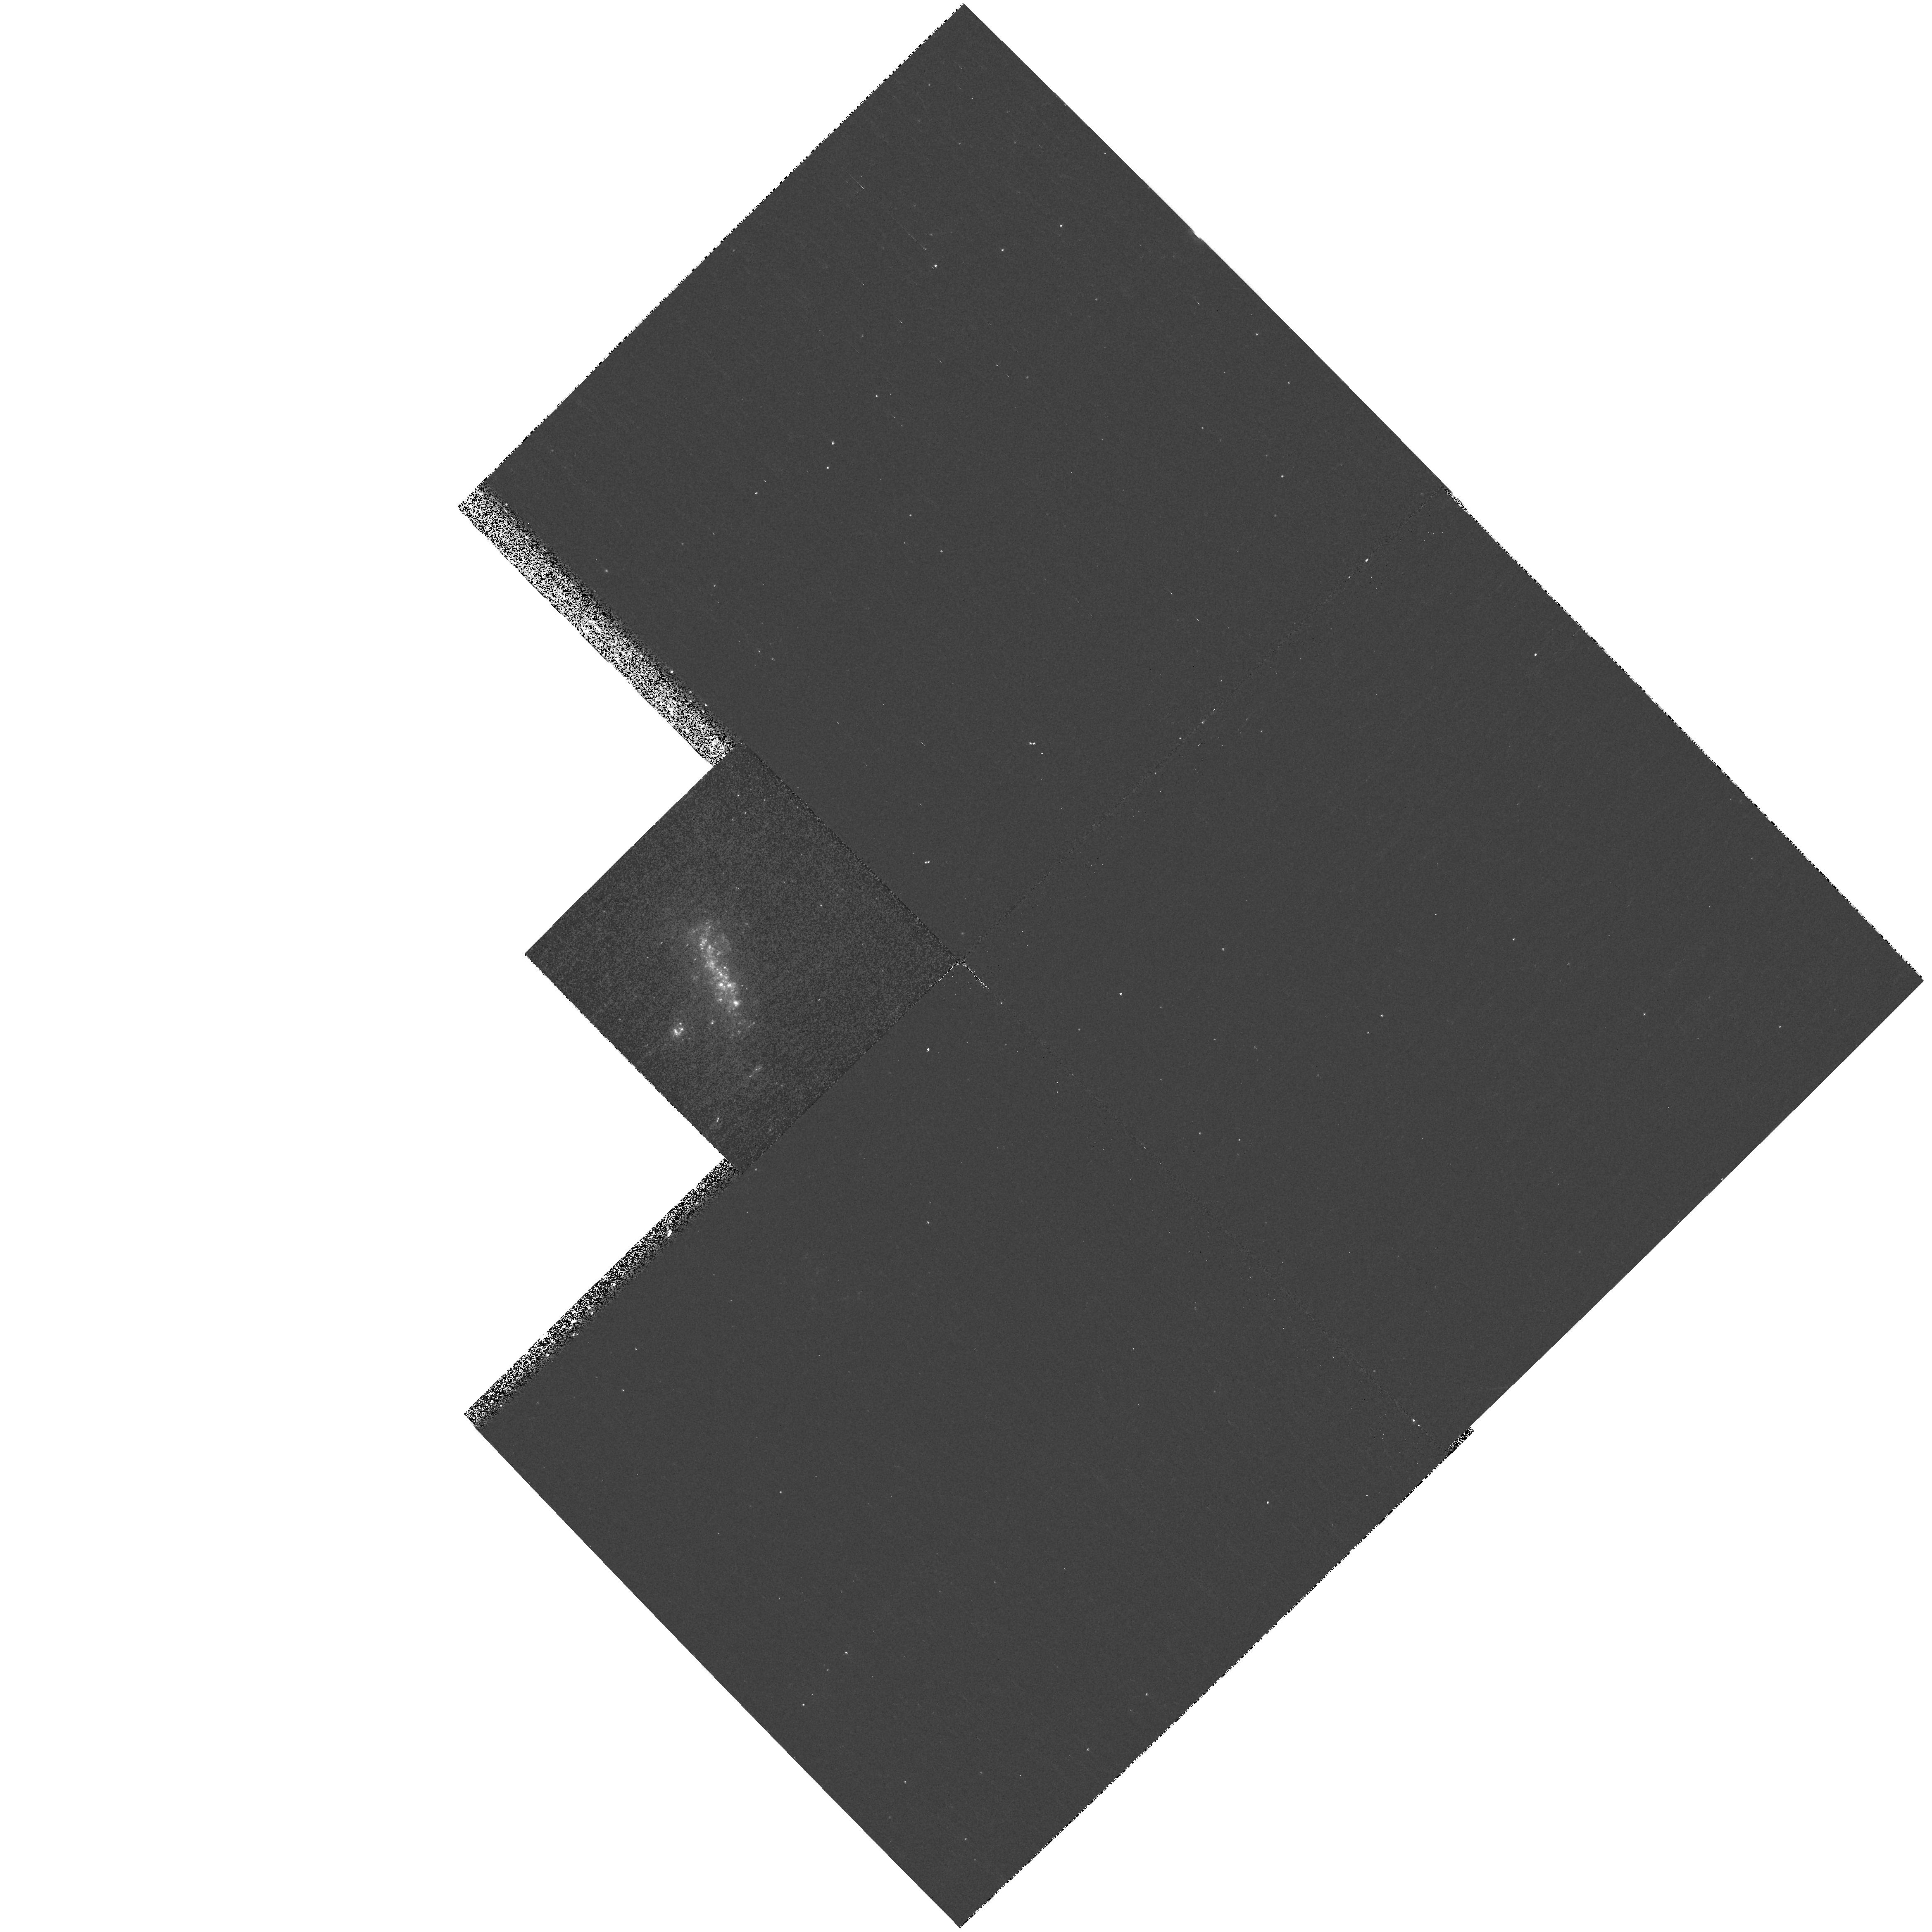
Target: NGC1036. Instrument: WFPC2/PC. Filter: F300W. Exposure: 17 min. Observation ID: hst_8632_11_wfpc2_pc_f300w_u67g11

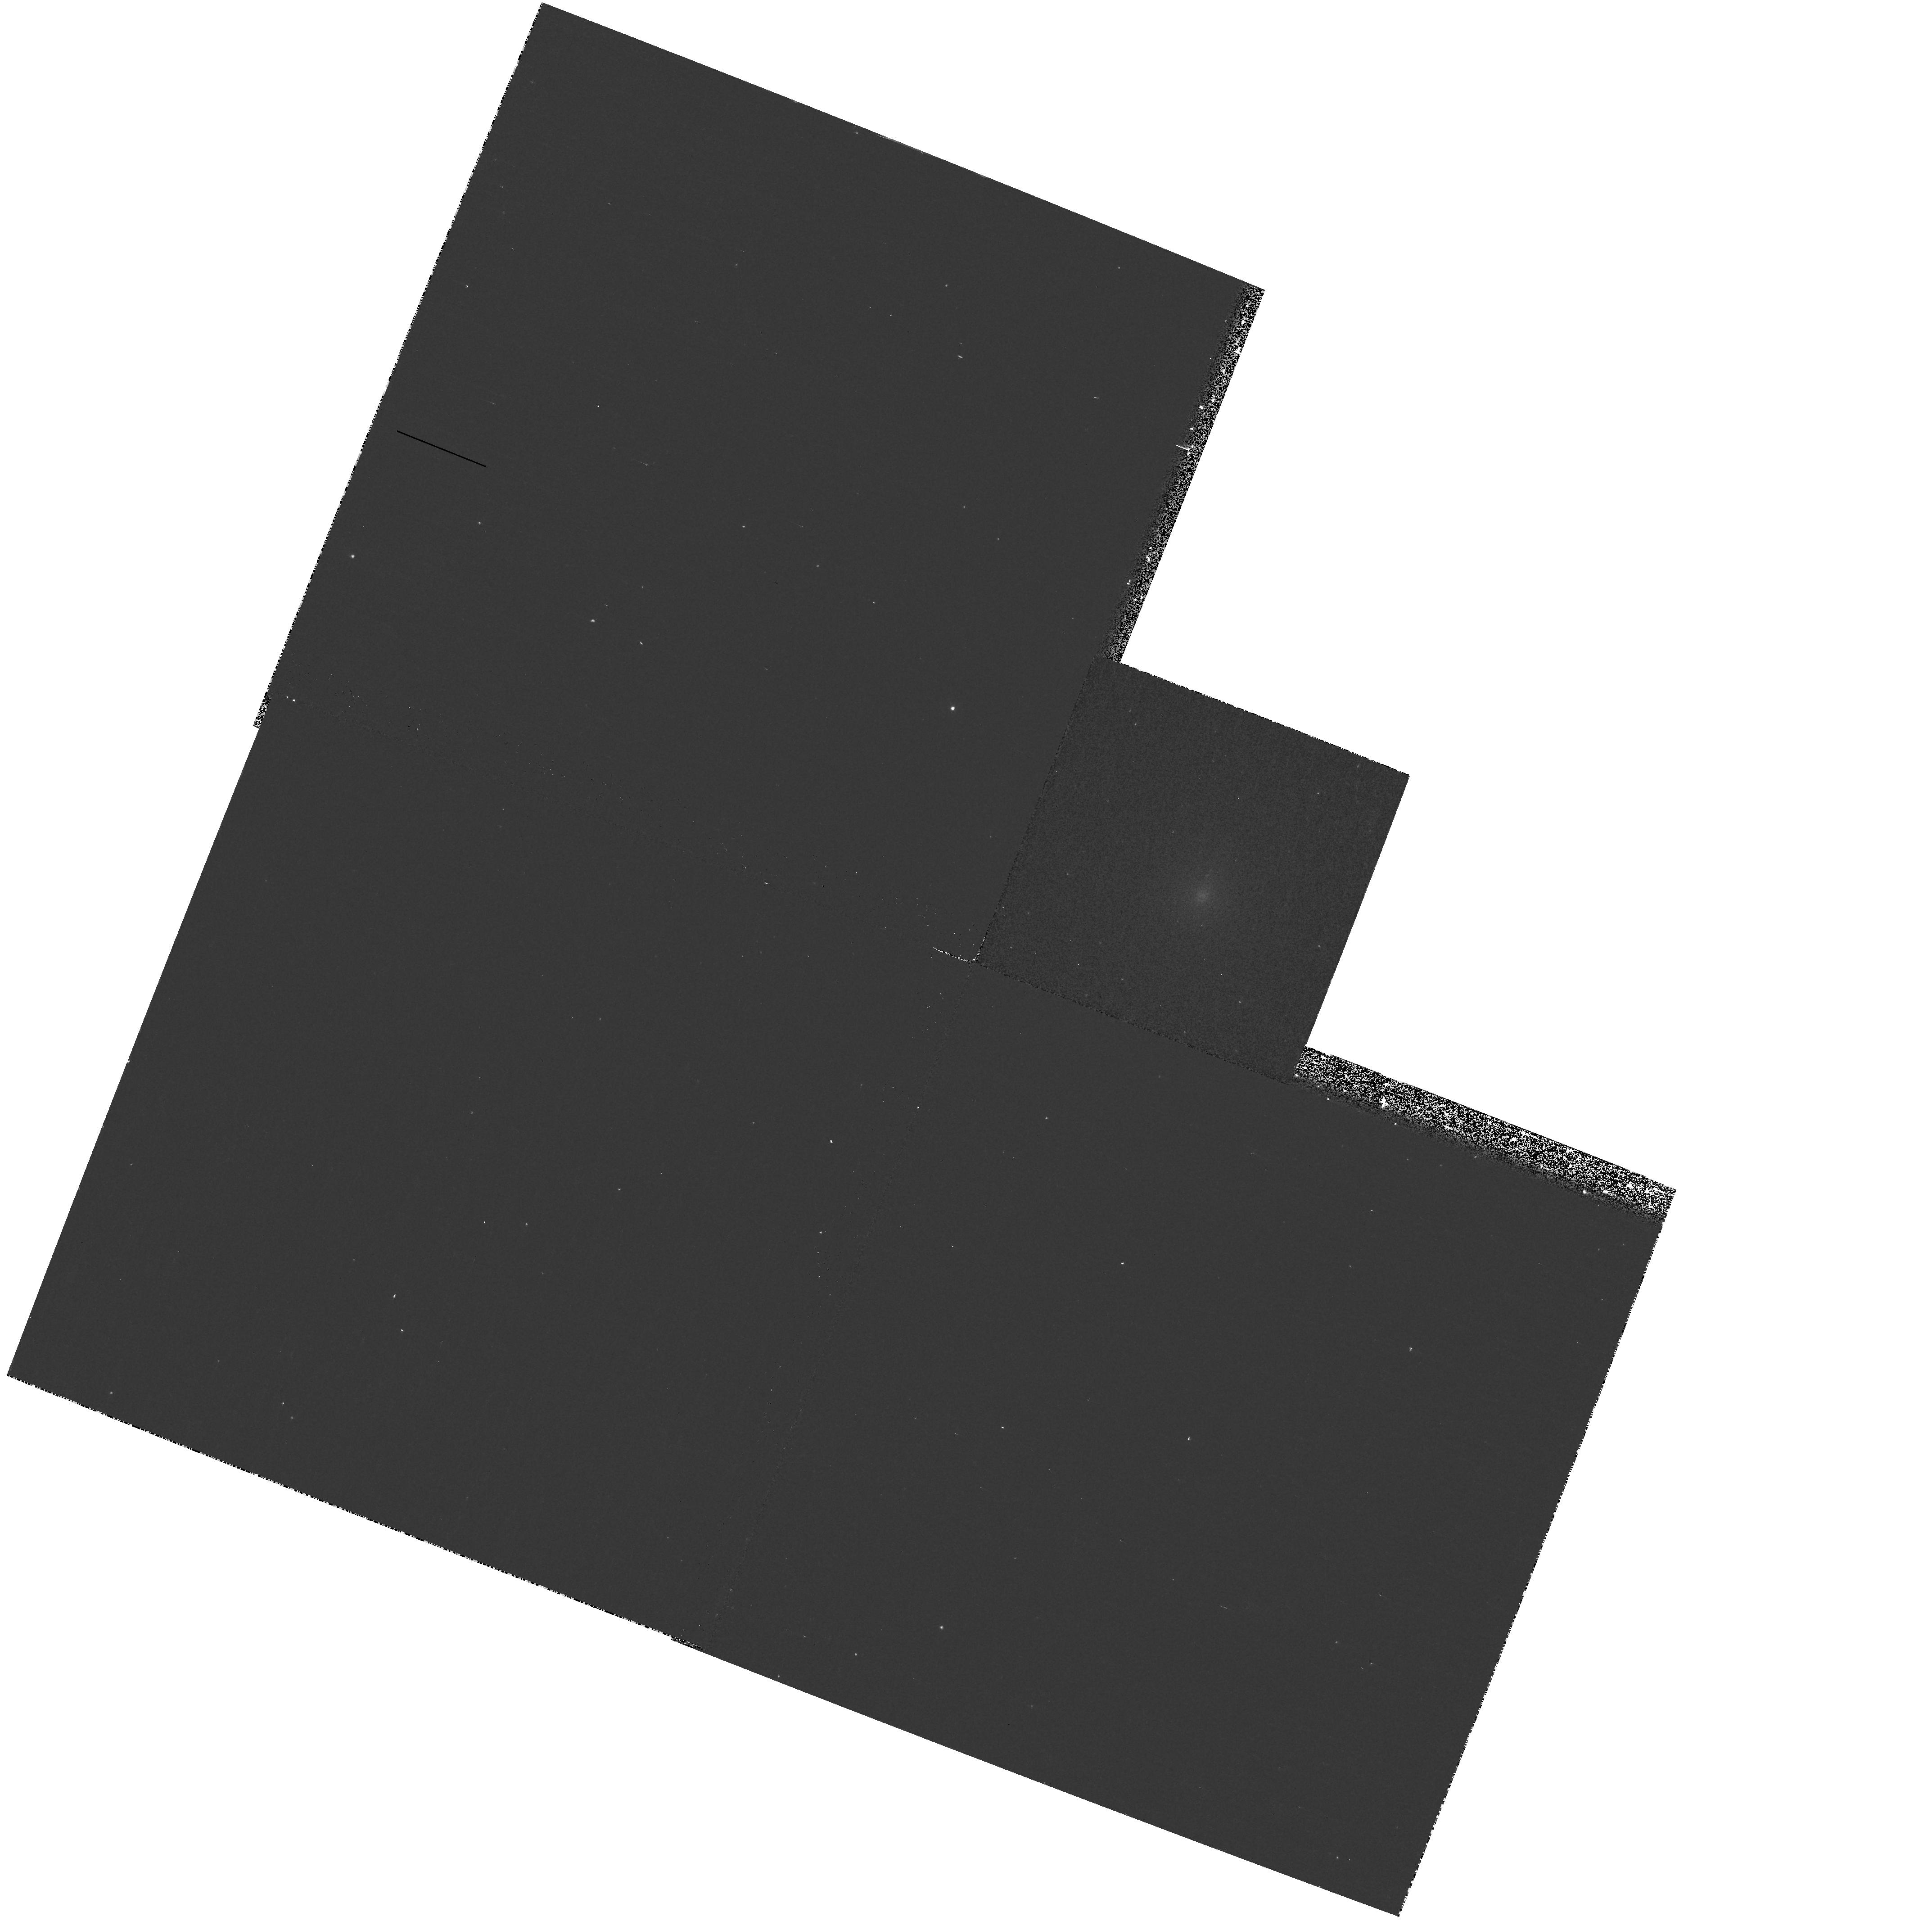
Target: NGC5638. Instrument: WFPC2/PC. Filter: F300W. Exposure: 17 min. Observation ID: hst_8632_95_wfpc2_pc_f300w_u67g95

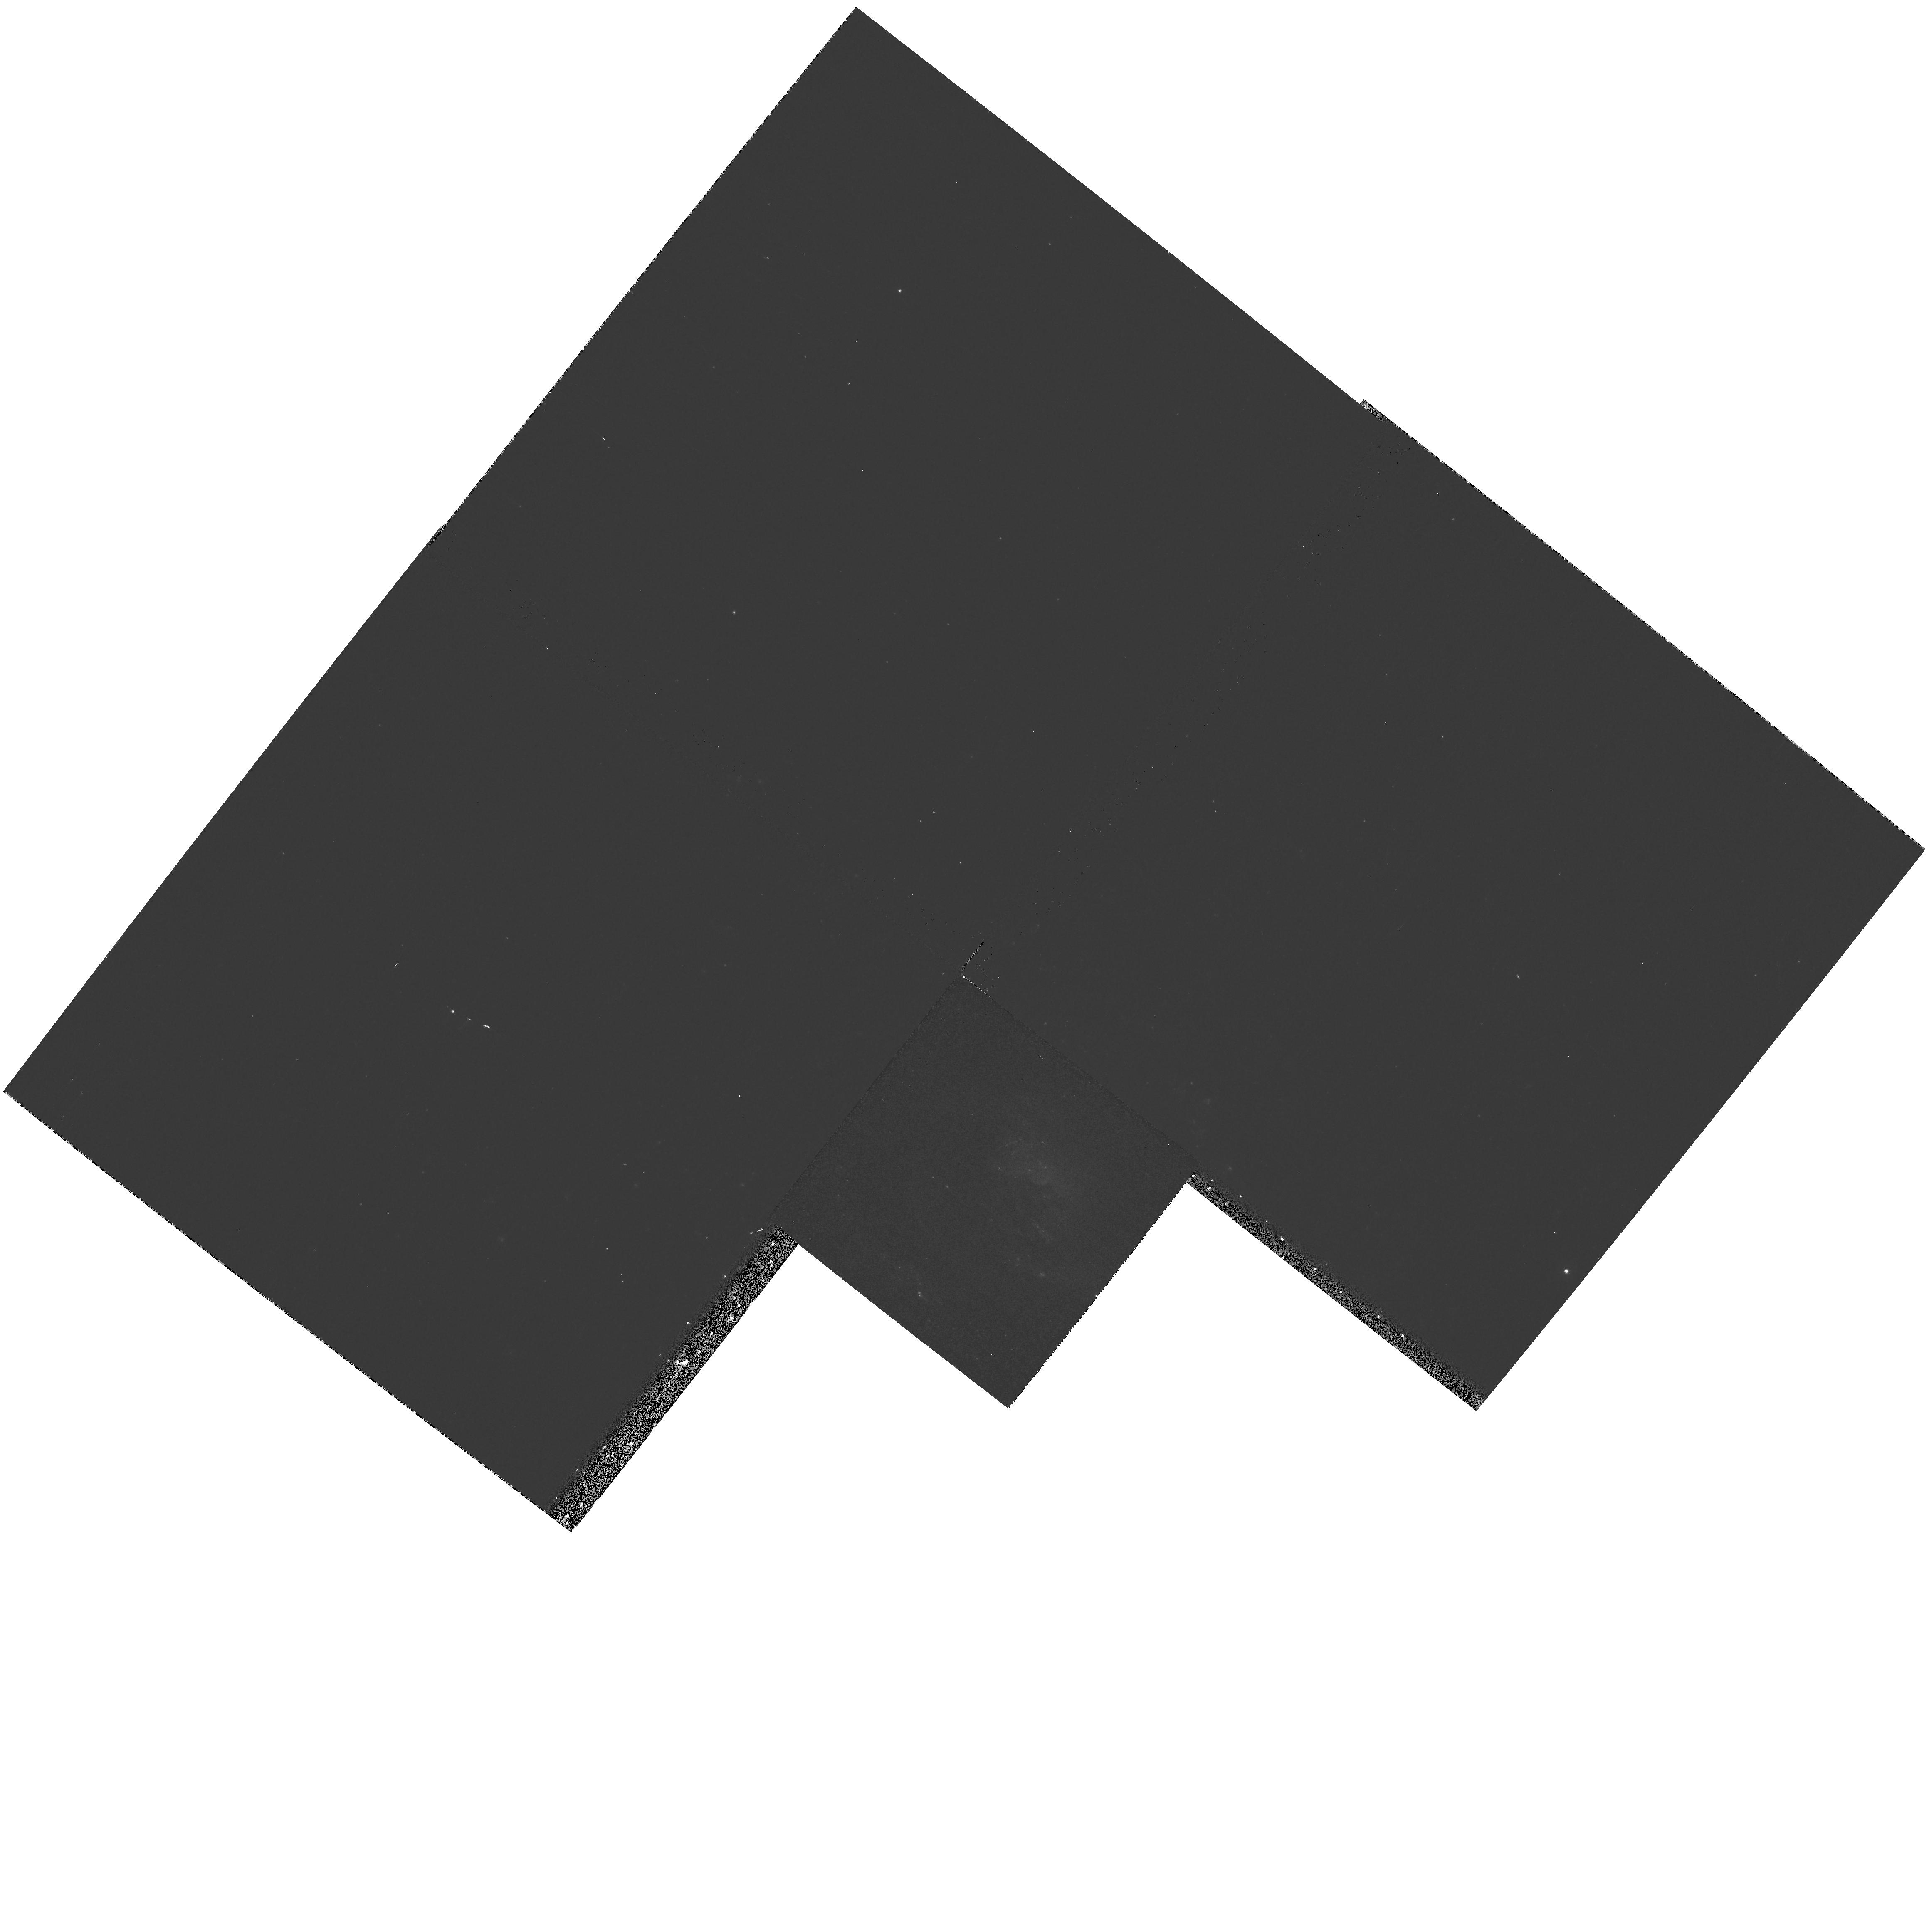
Target: NGC7177. Instrument: WFPC2/PC. Filter: F300W. Exposure: 17 min. Observation ID: hst_8632_b2_wfpc2_pc_f300w_u67gb2

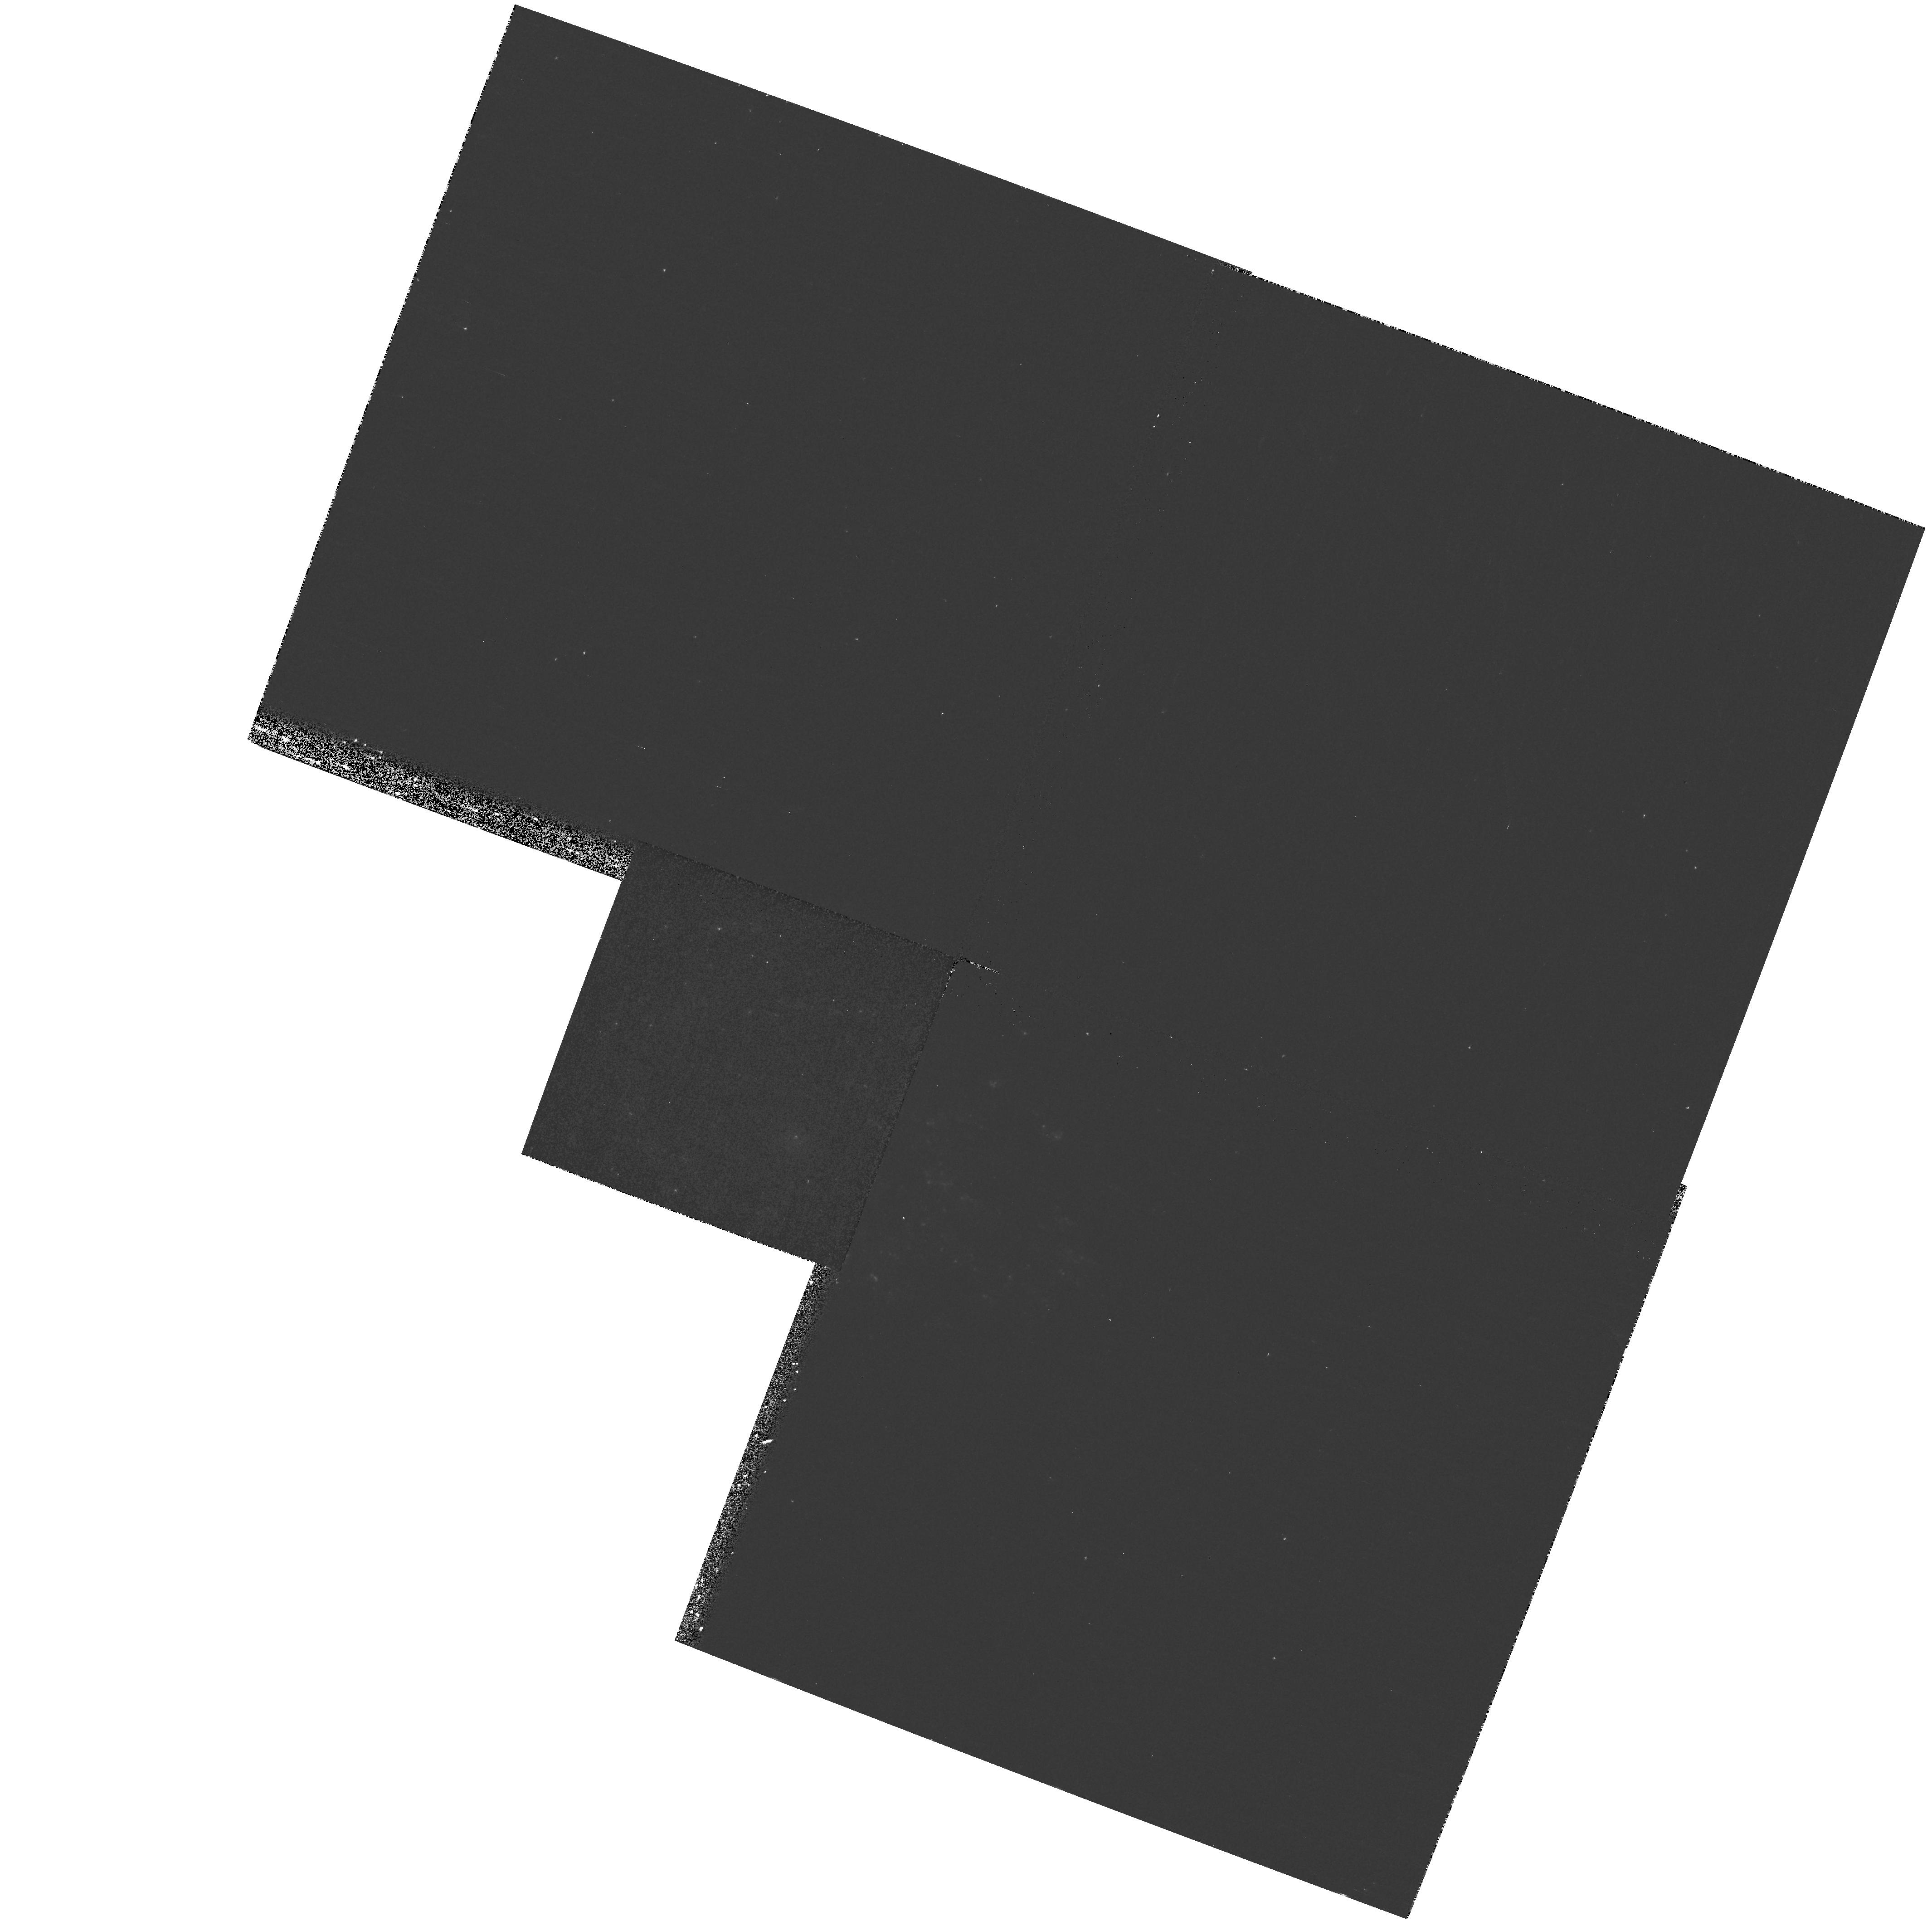
Target: NGC5376. Instrument: WFPC2/PC. Filter: F300W. Exposure: 17 min. Observation ID: hst_8632_89_wfpc2_pc_f300w_u67g89

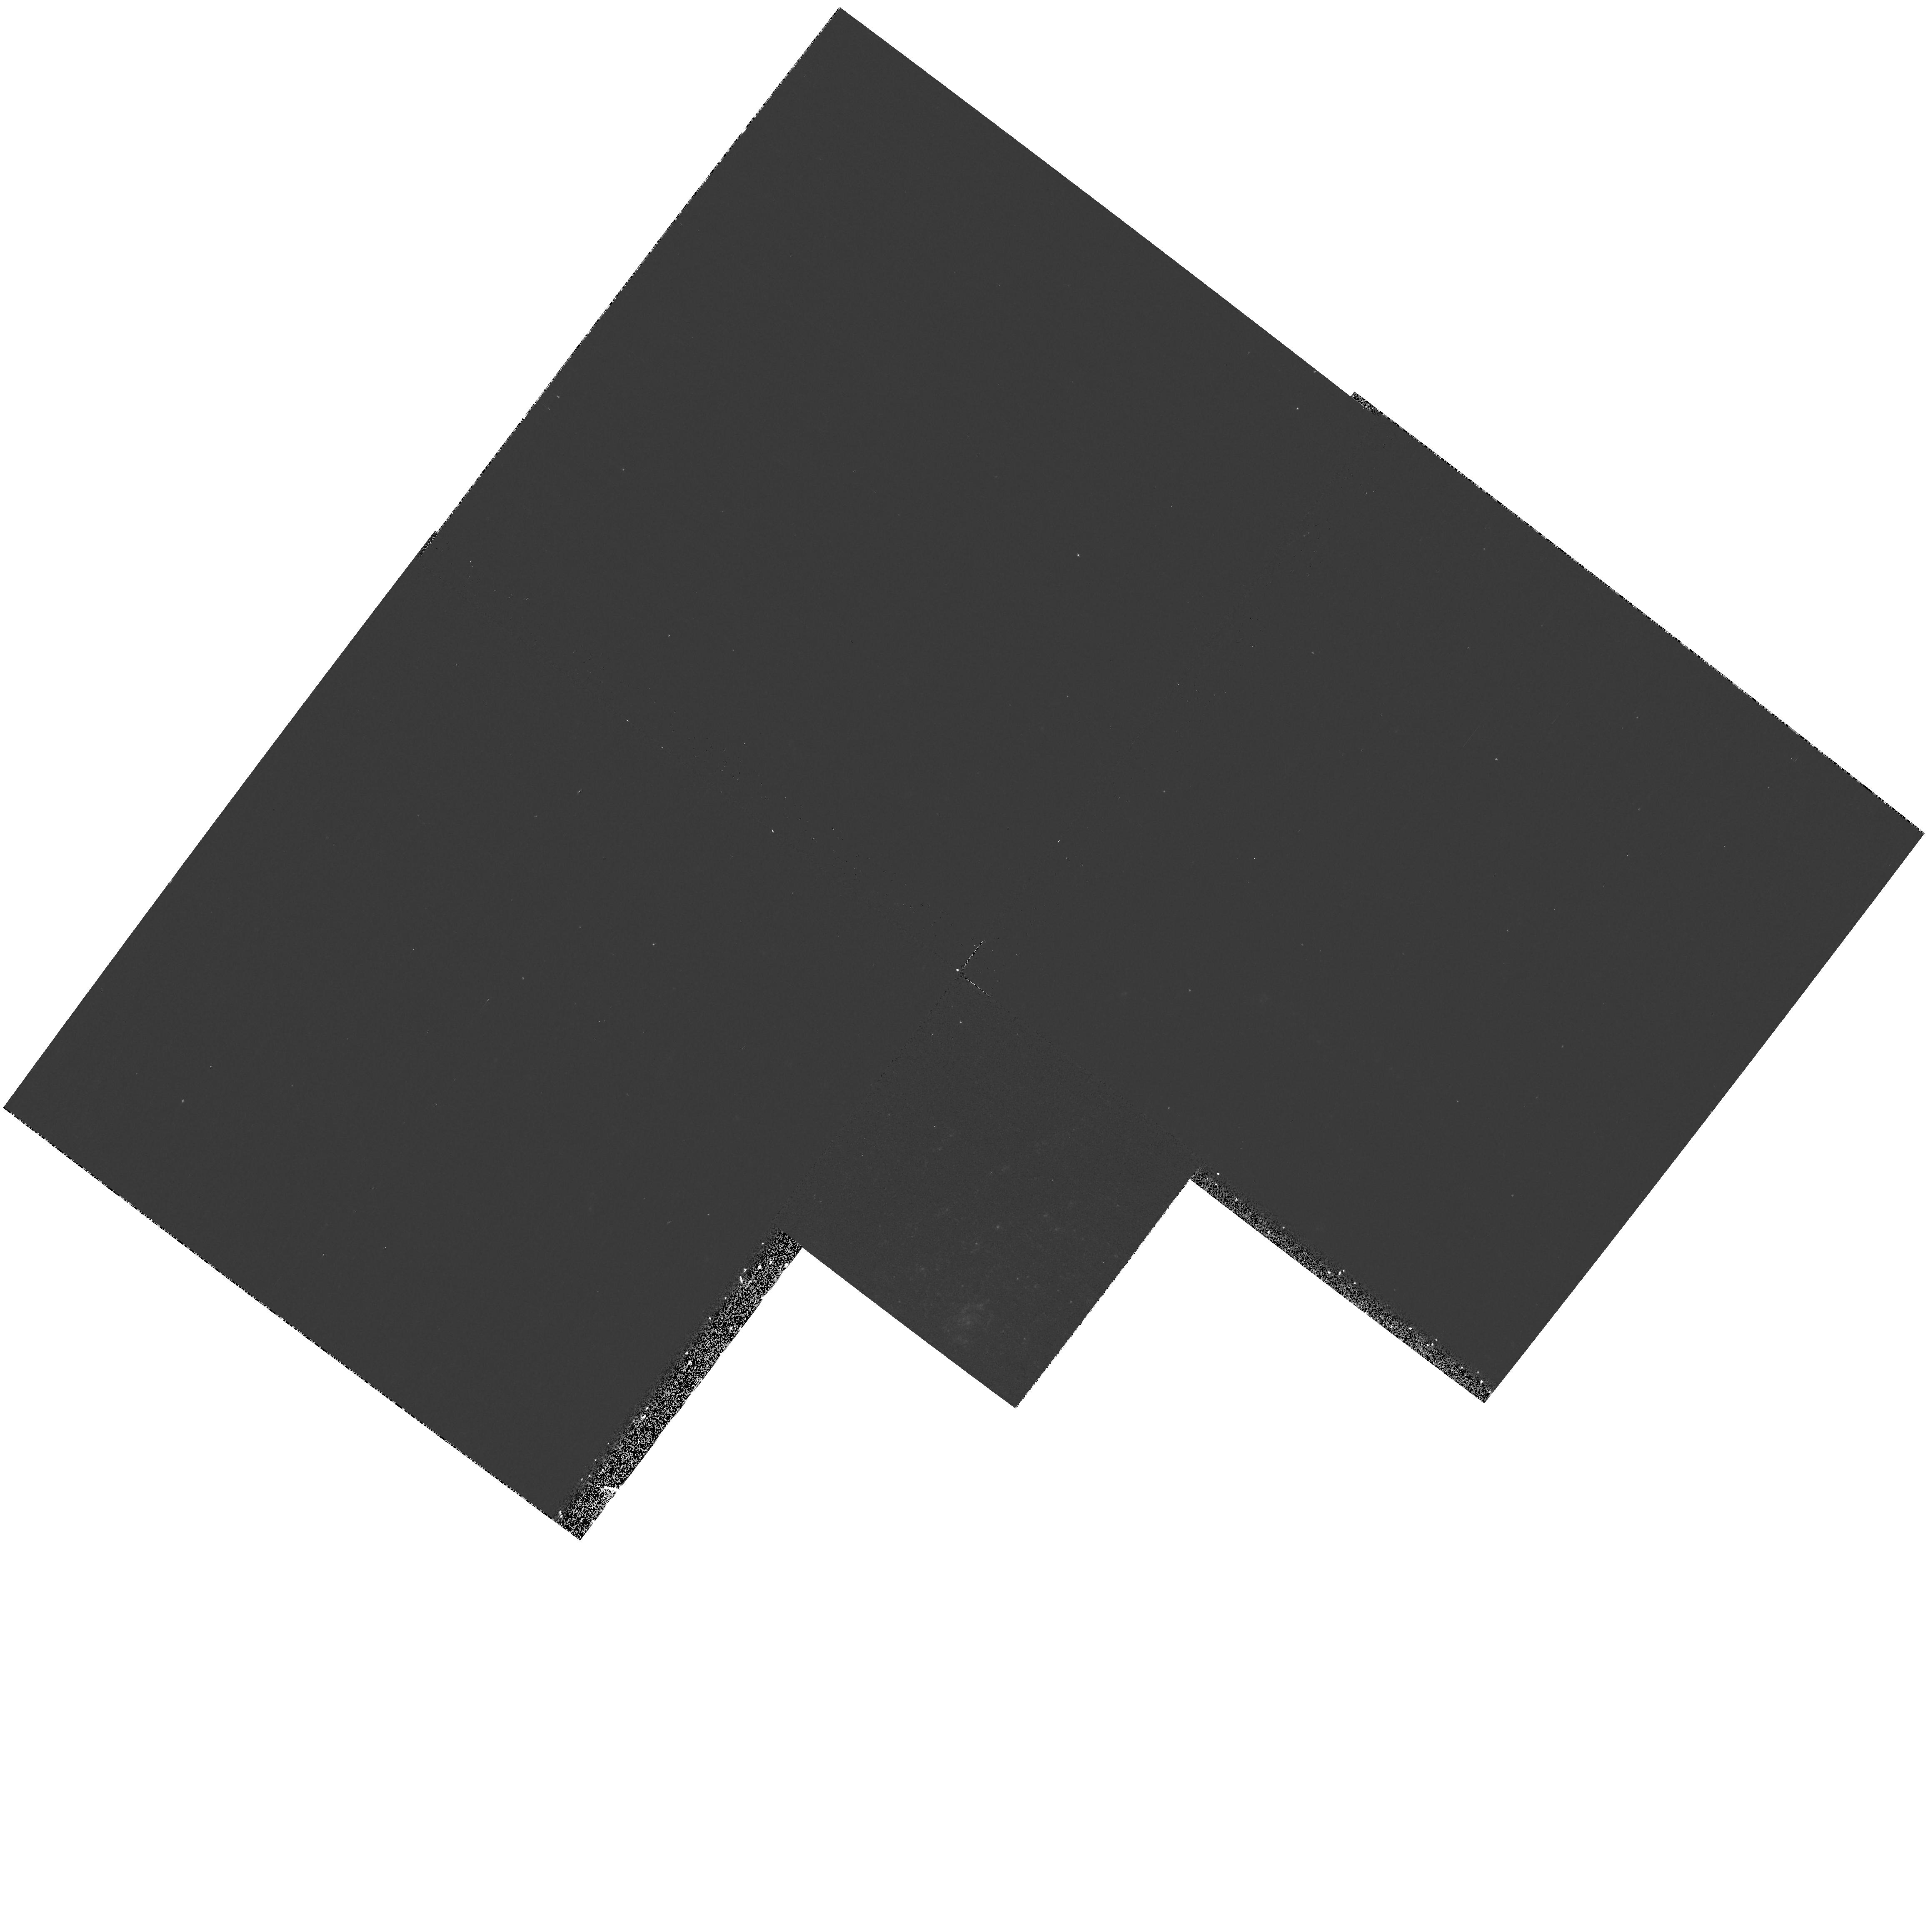
Target: NGC4814. Instrument: WFPC2/PC. Filter: F300W. Exposure: 17 min. Observation ID: hst_8632_84_wfpc2_pc_f300w_u67g84

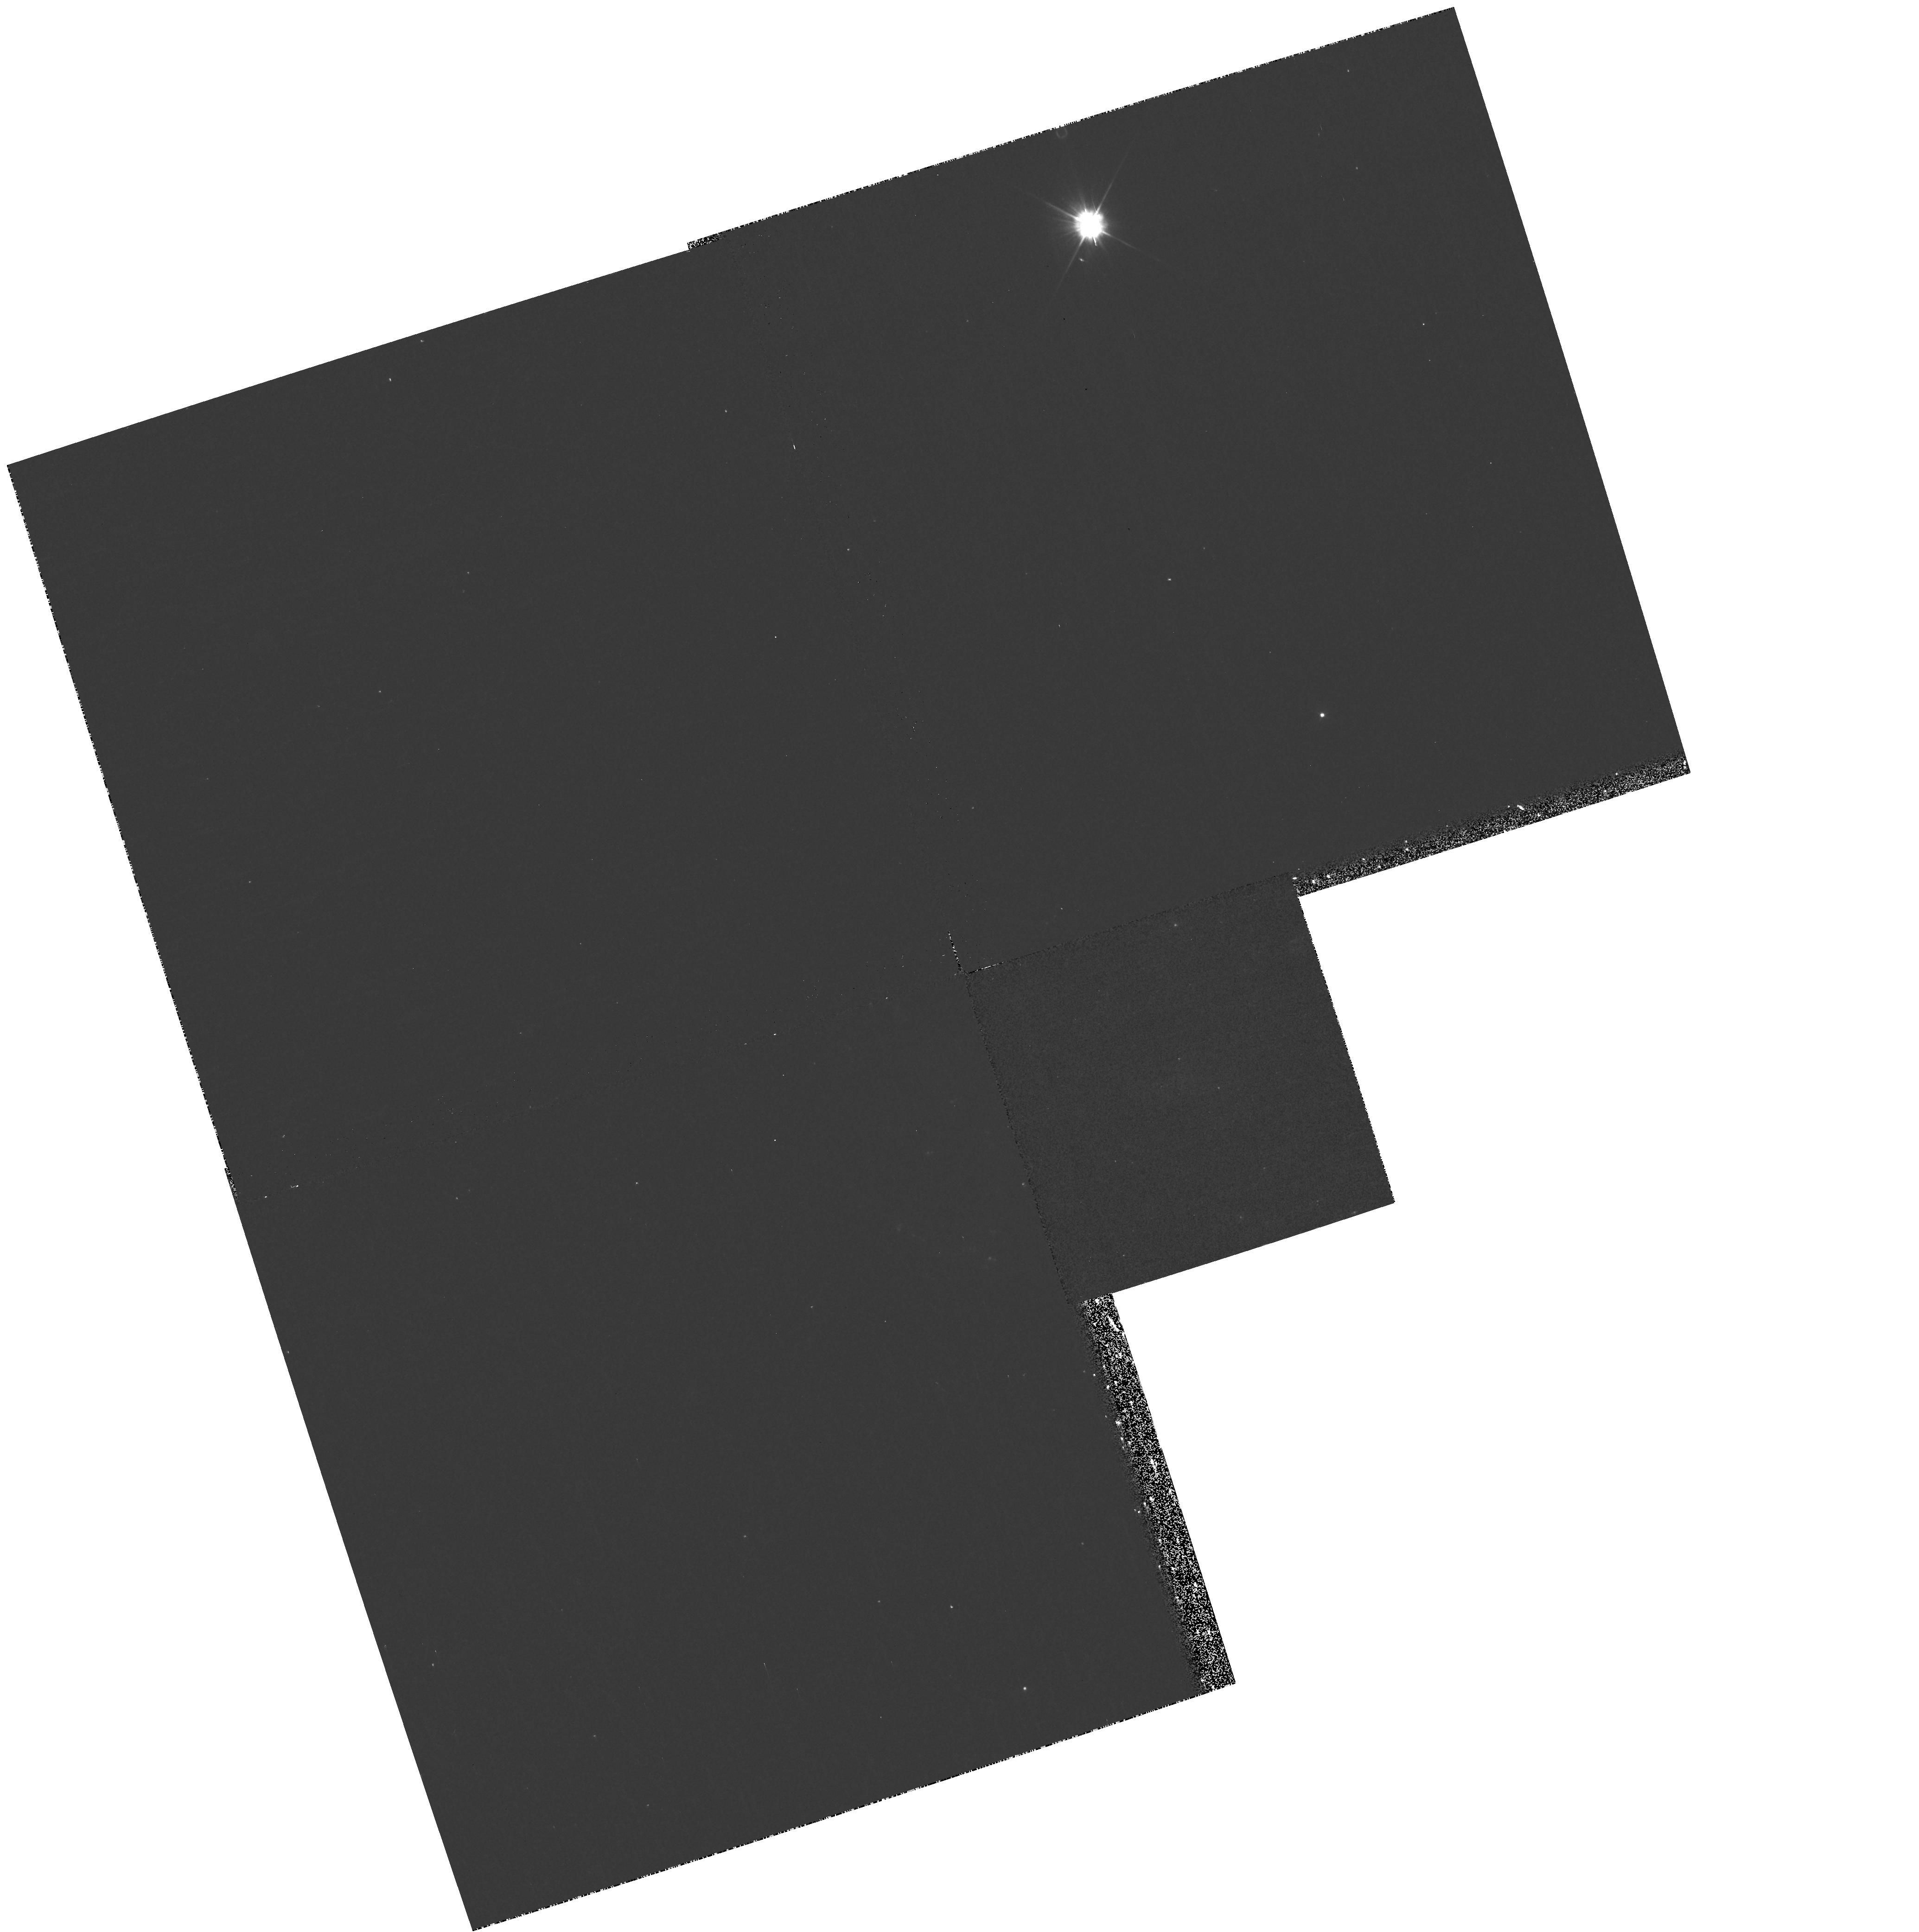
Target: IC1447. Instrument: WFPC2/PC. Filter: F300W. Exposure: 17 min. Observation ID: hst_8632_b9_wfpc2_pc_f300w_u67gb9

A UV Atlas of Nearby Galaxies (PI: Giavalisco, Mauro)

We propose a snapshot survey of local galaxies at UV wavelengths with WFPC2 and the F300W filter. The aim of the project is to build a reference UV Atlas of normal galaxies, whose optical images are well known, with the highest possible degree of information, covering all the morphological types and luminosity classes. The F300W passband is significantly bluer than the Johnson U, its transmittance is not limited by the atmosphere, and it offers adequate throughput for this project. The sample is extracted from the Revised Shapley-Ames Catalog and includes 130 galaxies with a redshift distribution centered around ~ 1500 km/sec and FWHM~ 500 km/s. At these redshifts the field-of-view of WFPC2 covers ~ 23 kpc, or approximately the Holmberg diameter of a large spiral galaxy. No systematic imaging of local galaxies at wavelengths bluer than the B band are currently available and the general properties of the various Hubble types in the UV are essentially unknown. Still, this information is crucial for a variety of studies, which include star-formation activity and evolution, nuclear activity, the physics of the ISM, the evolution of galaxy morphology. The WFPC2 UV Atlas will provide a unique reference data set which will be valuable for a wide variety of future observations, both ground--based and with HST. This project is a service to the community, and we waive the proprietary period.